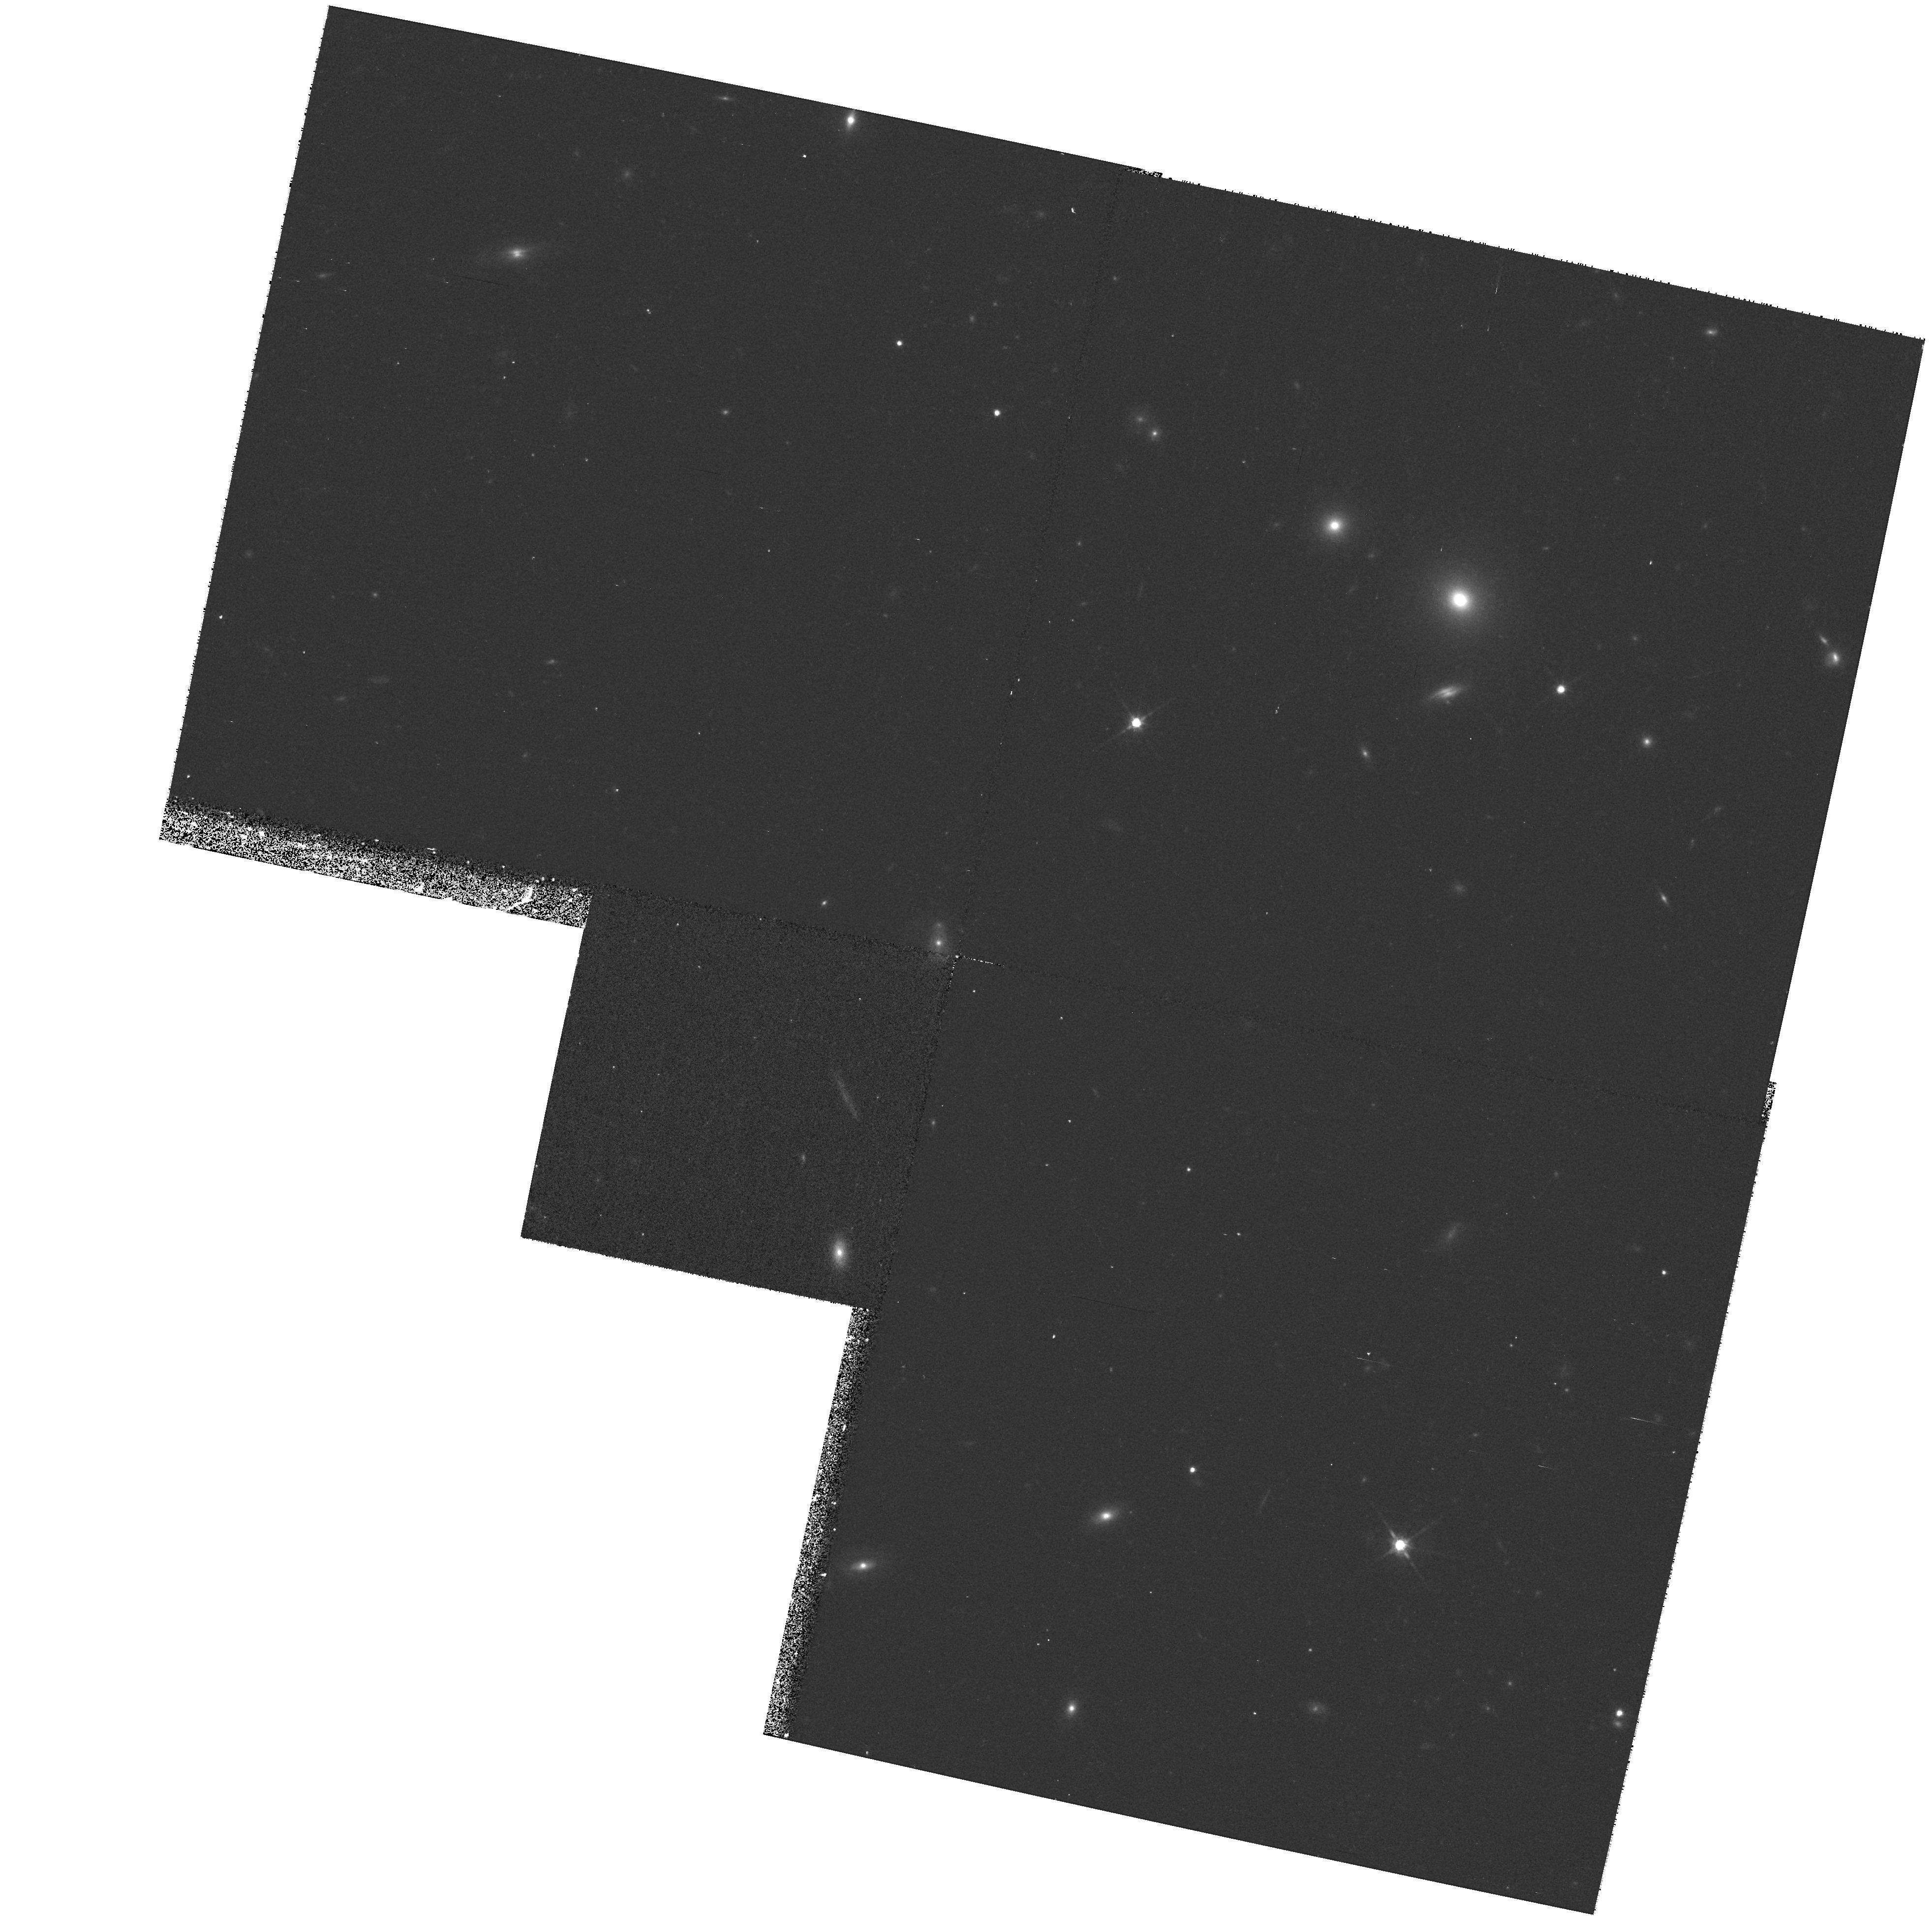
Target: GAL-CLUS-092403+370448. Instrument: WFPC2/PC. Filter: F814W. Exposure: 17 min. Observation ID: hst_8230_25_wfpc2_pc_f814w_u5c525

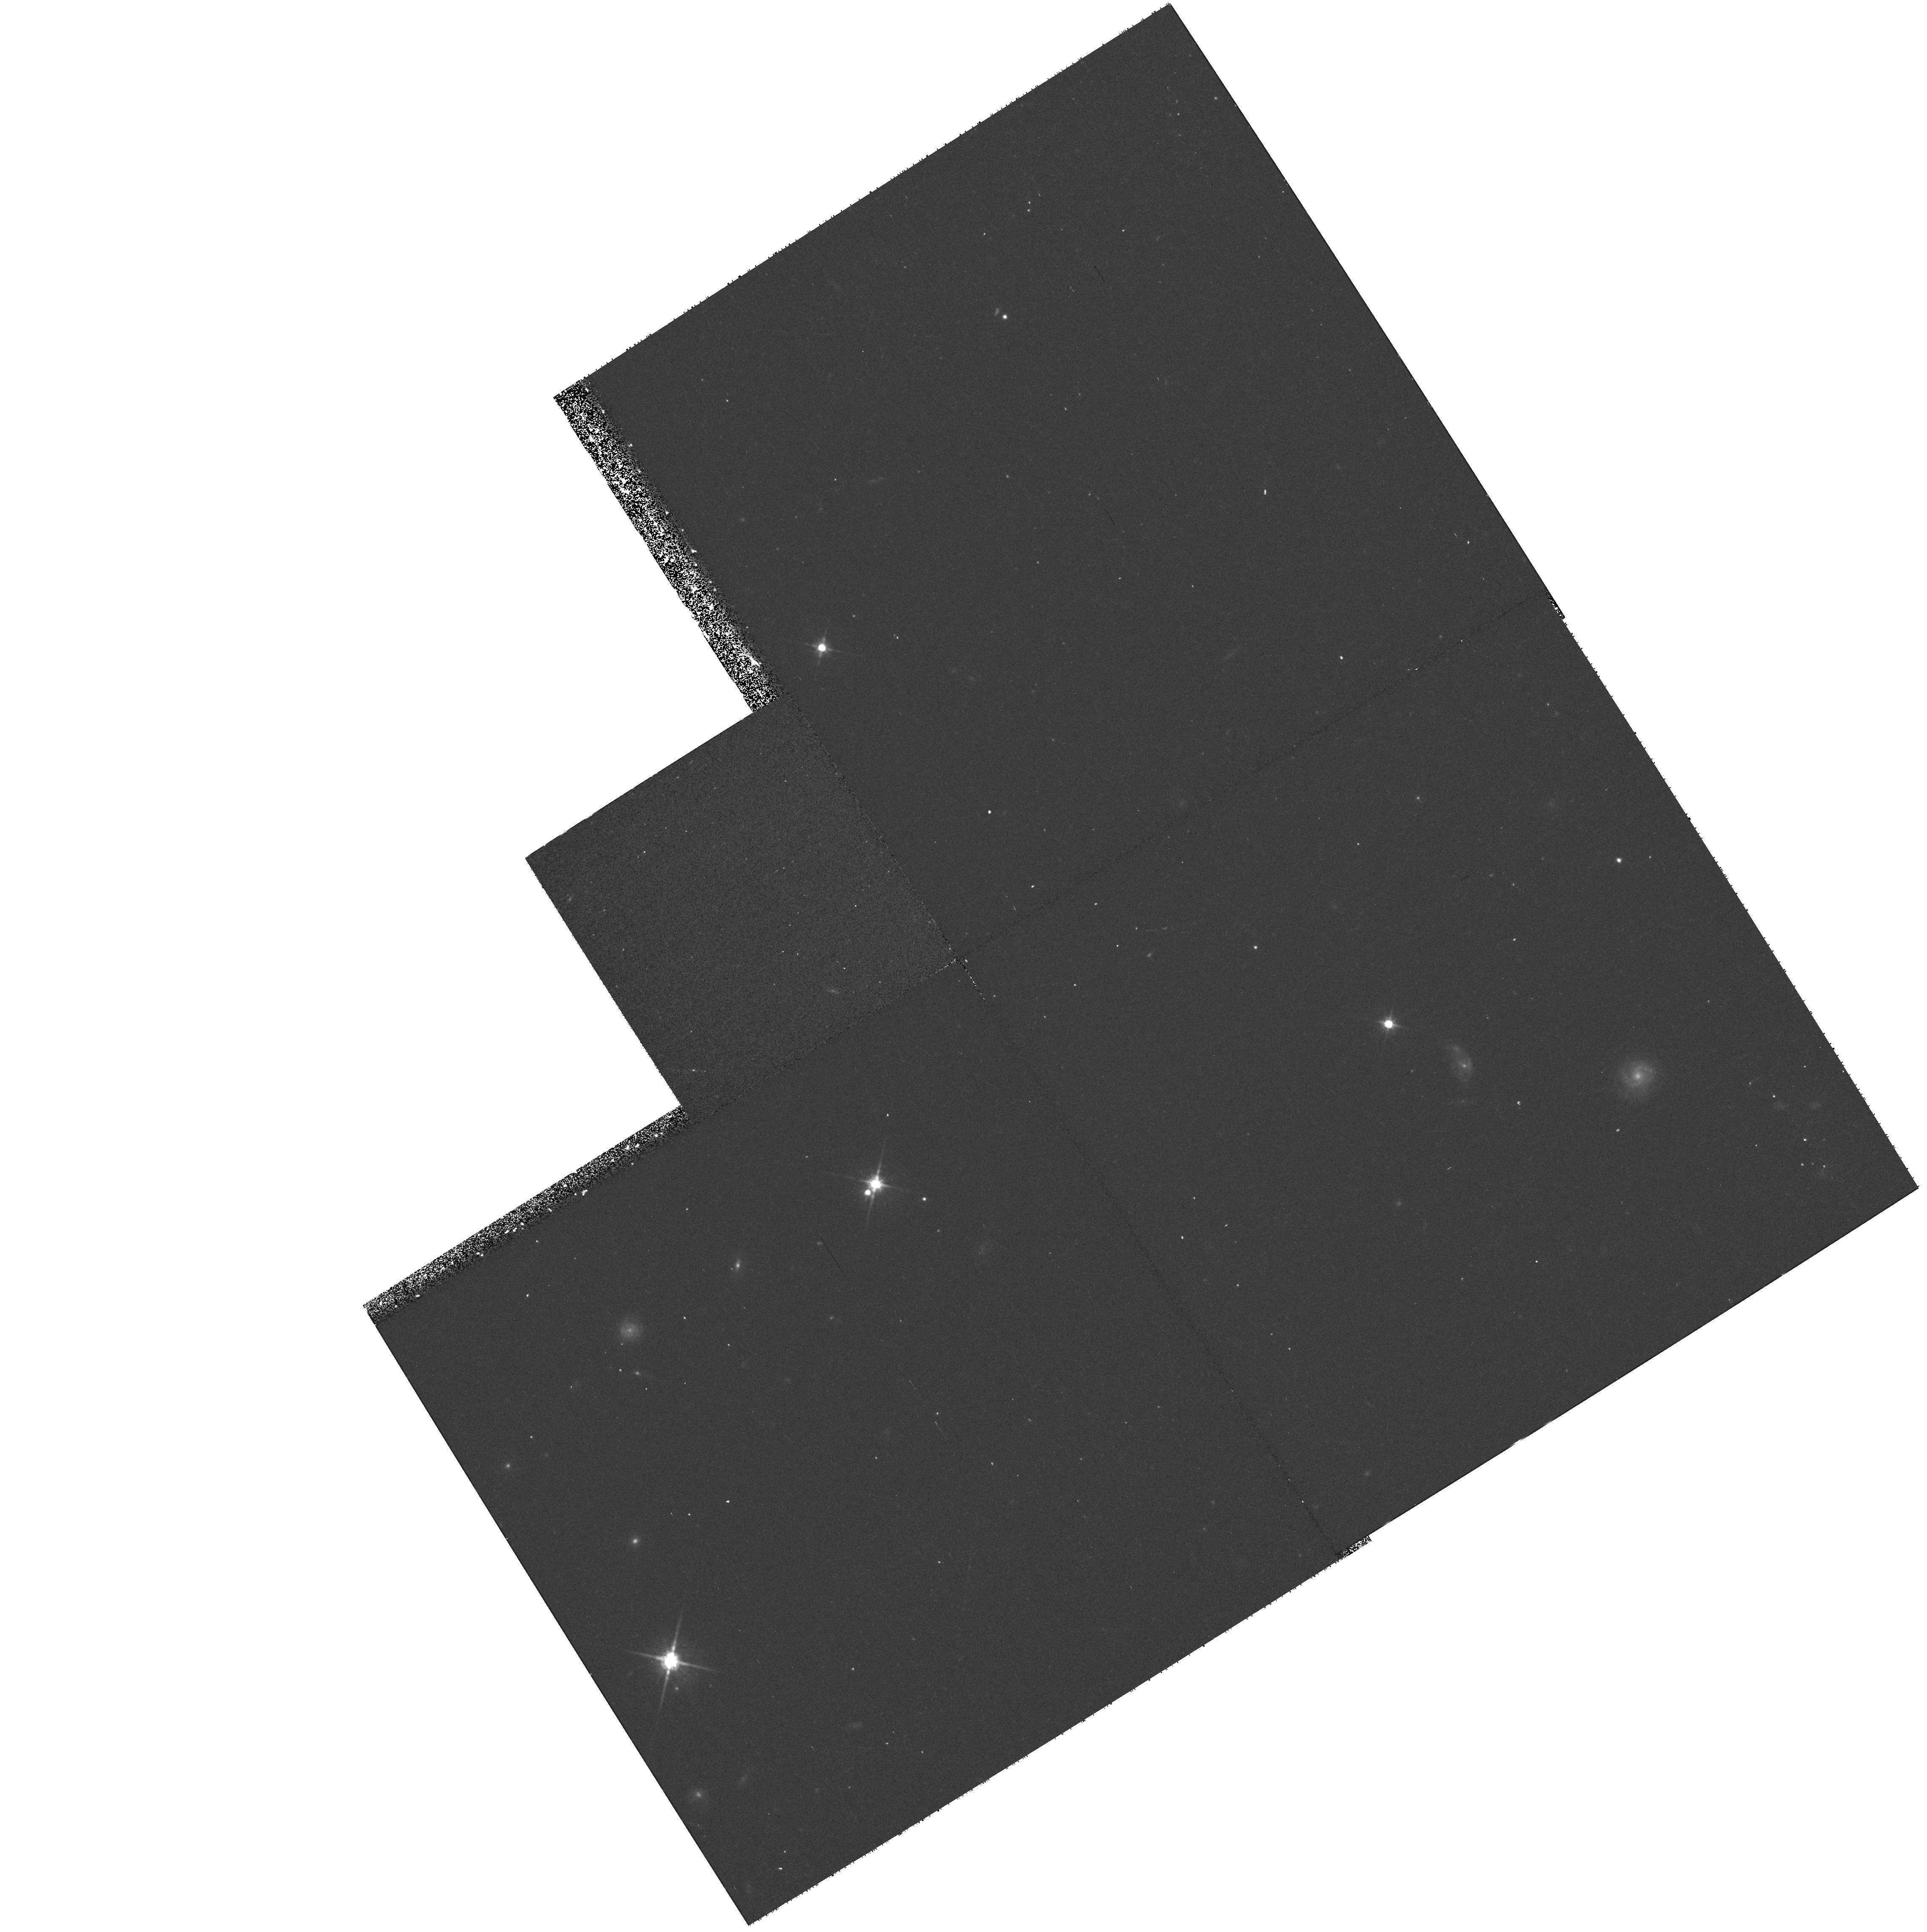
Target: GAL-CLUS-022613+003824. Instrument: WFPC2/PC. Filter: F814W. Exposure: 17 min. Observation ID: hst_8230_20_wfpc2_pc_f814w_u5c520

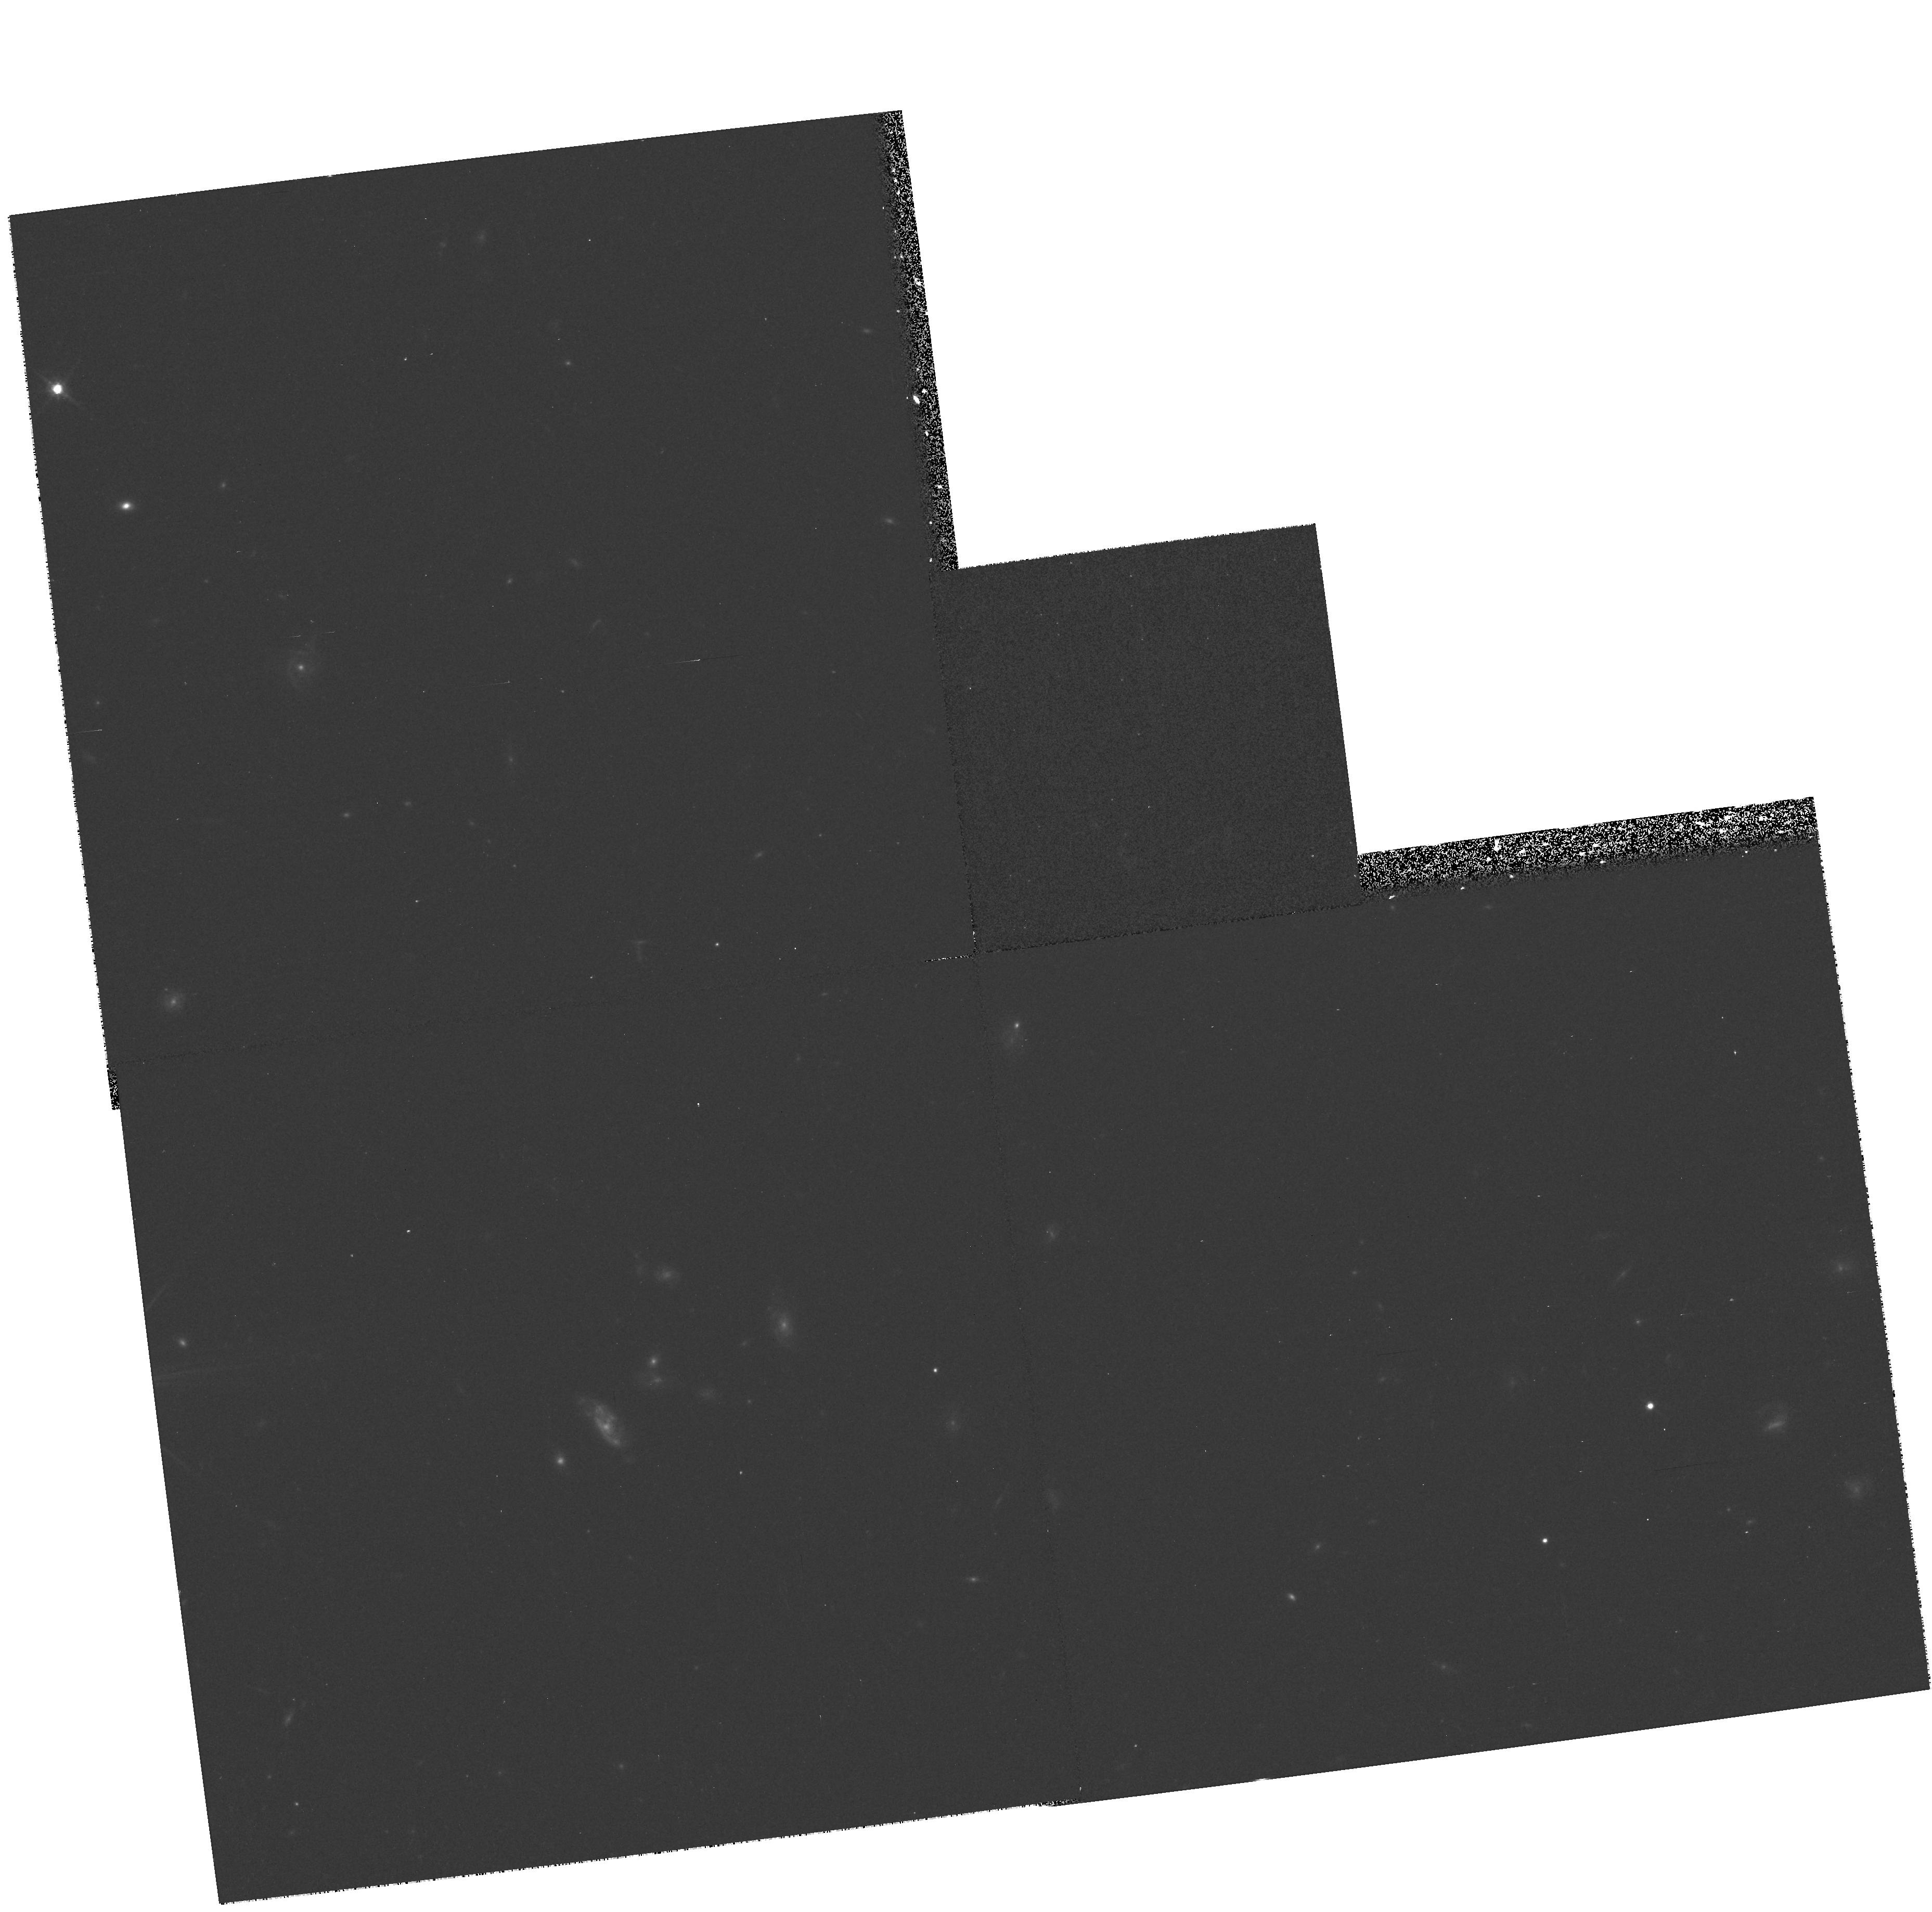
Target: GAL-CLUS-022523+000710. Instrument: WFPC2/PC. Filter: F814W. Exposure: 17 min. Observation ID: hst_8230_04_wfpc2_pc_f814w_u5c504

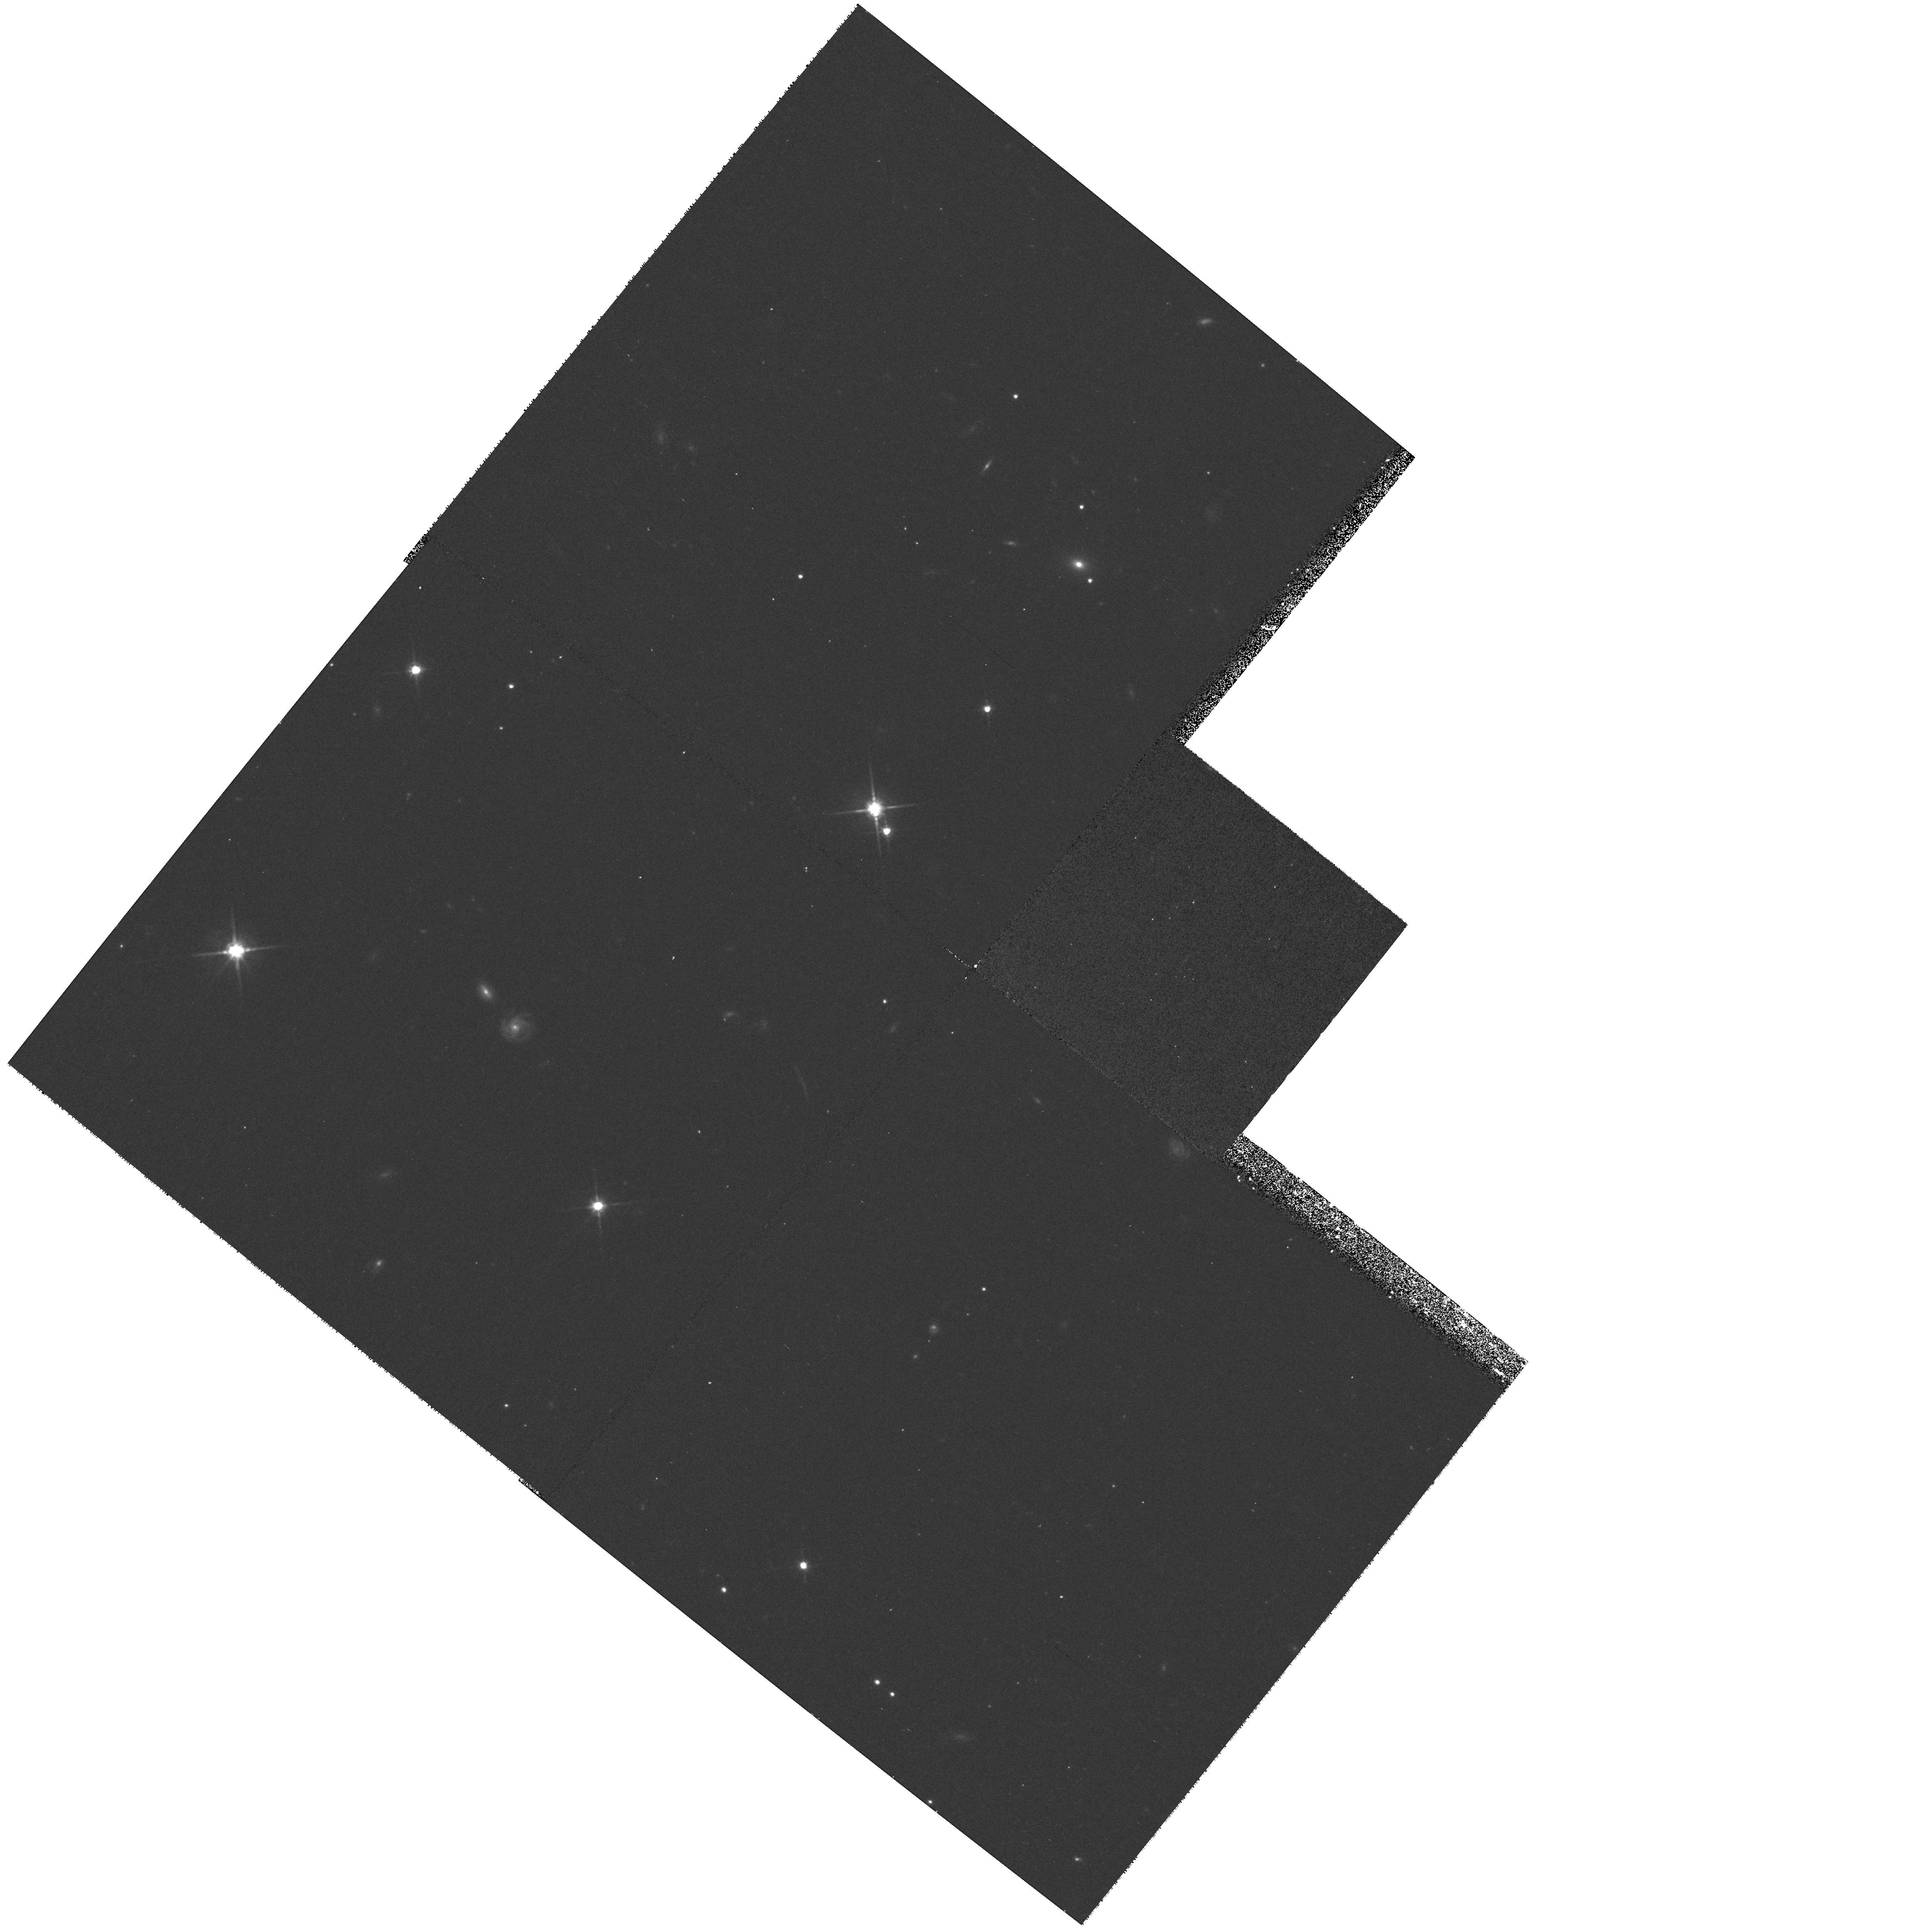
Target: GAL-CLUS-145006+091154. Instrument: WFPC2/PC. Filter: F814W. Exposure: 17 min. Observation ID: hst_8230_52_wfpc2_pc_f814w_u5c552

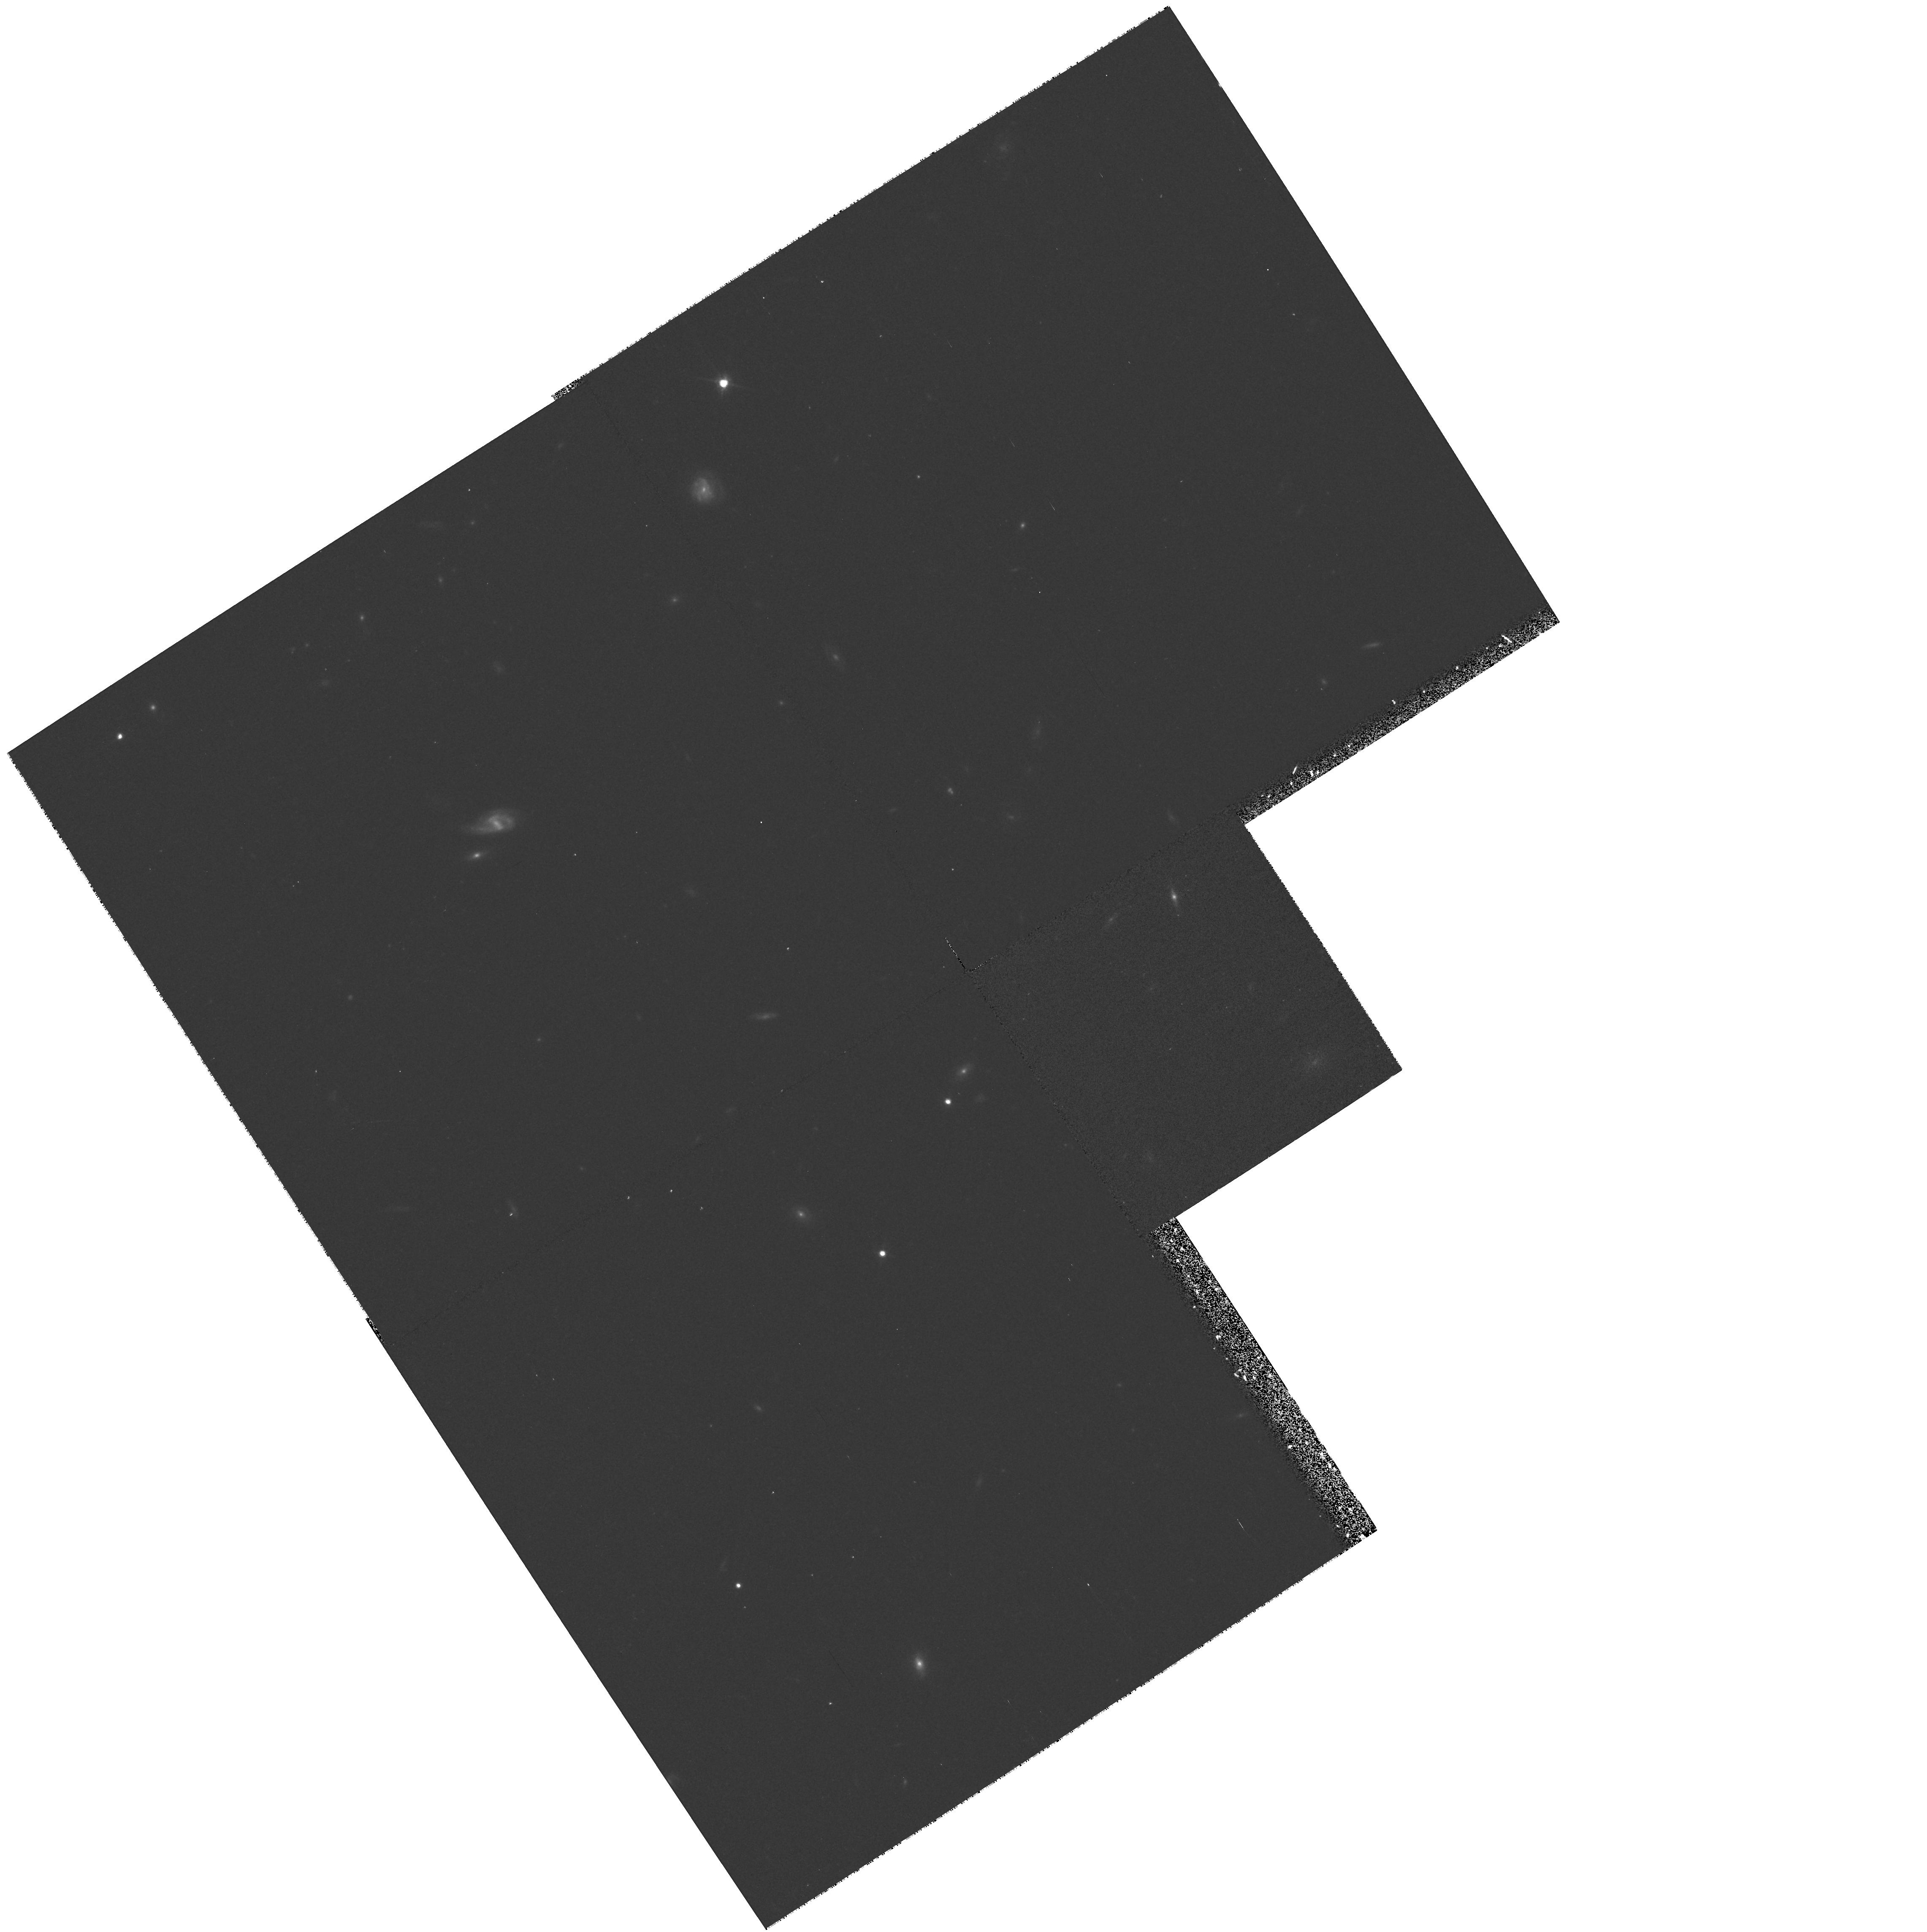
Target: GAL-CLUS-022554+002535. Instrument: WFPC2/PC. Filter: F814W. Exposure: 17 min. Observation ID: hst_8230_03_wfpc2_pc_f814w_u5c503

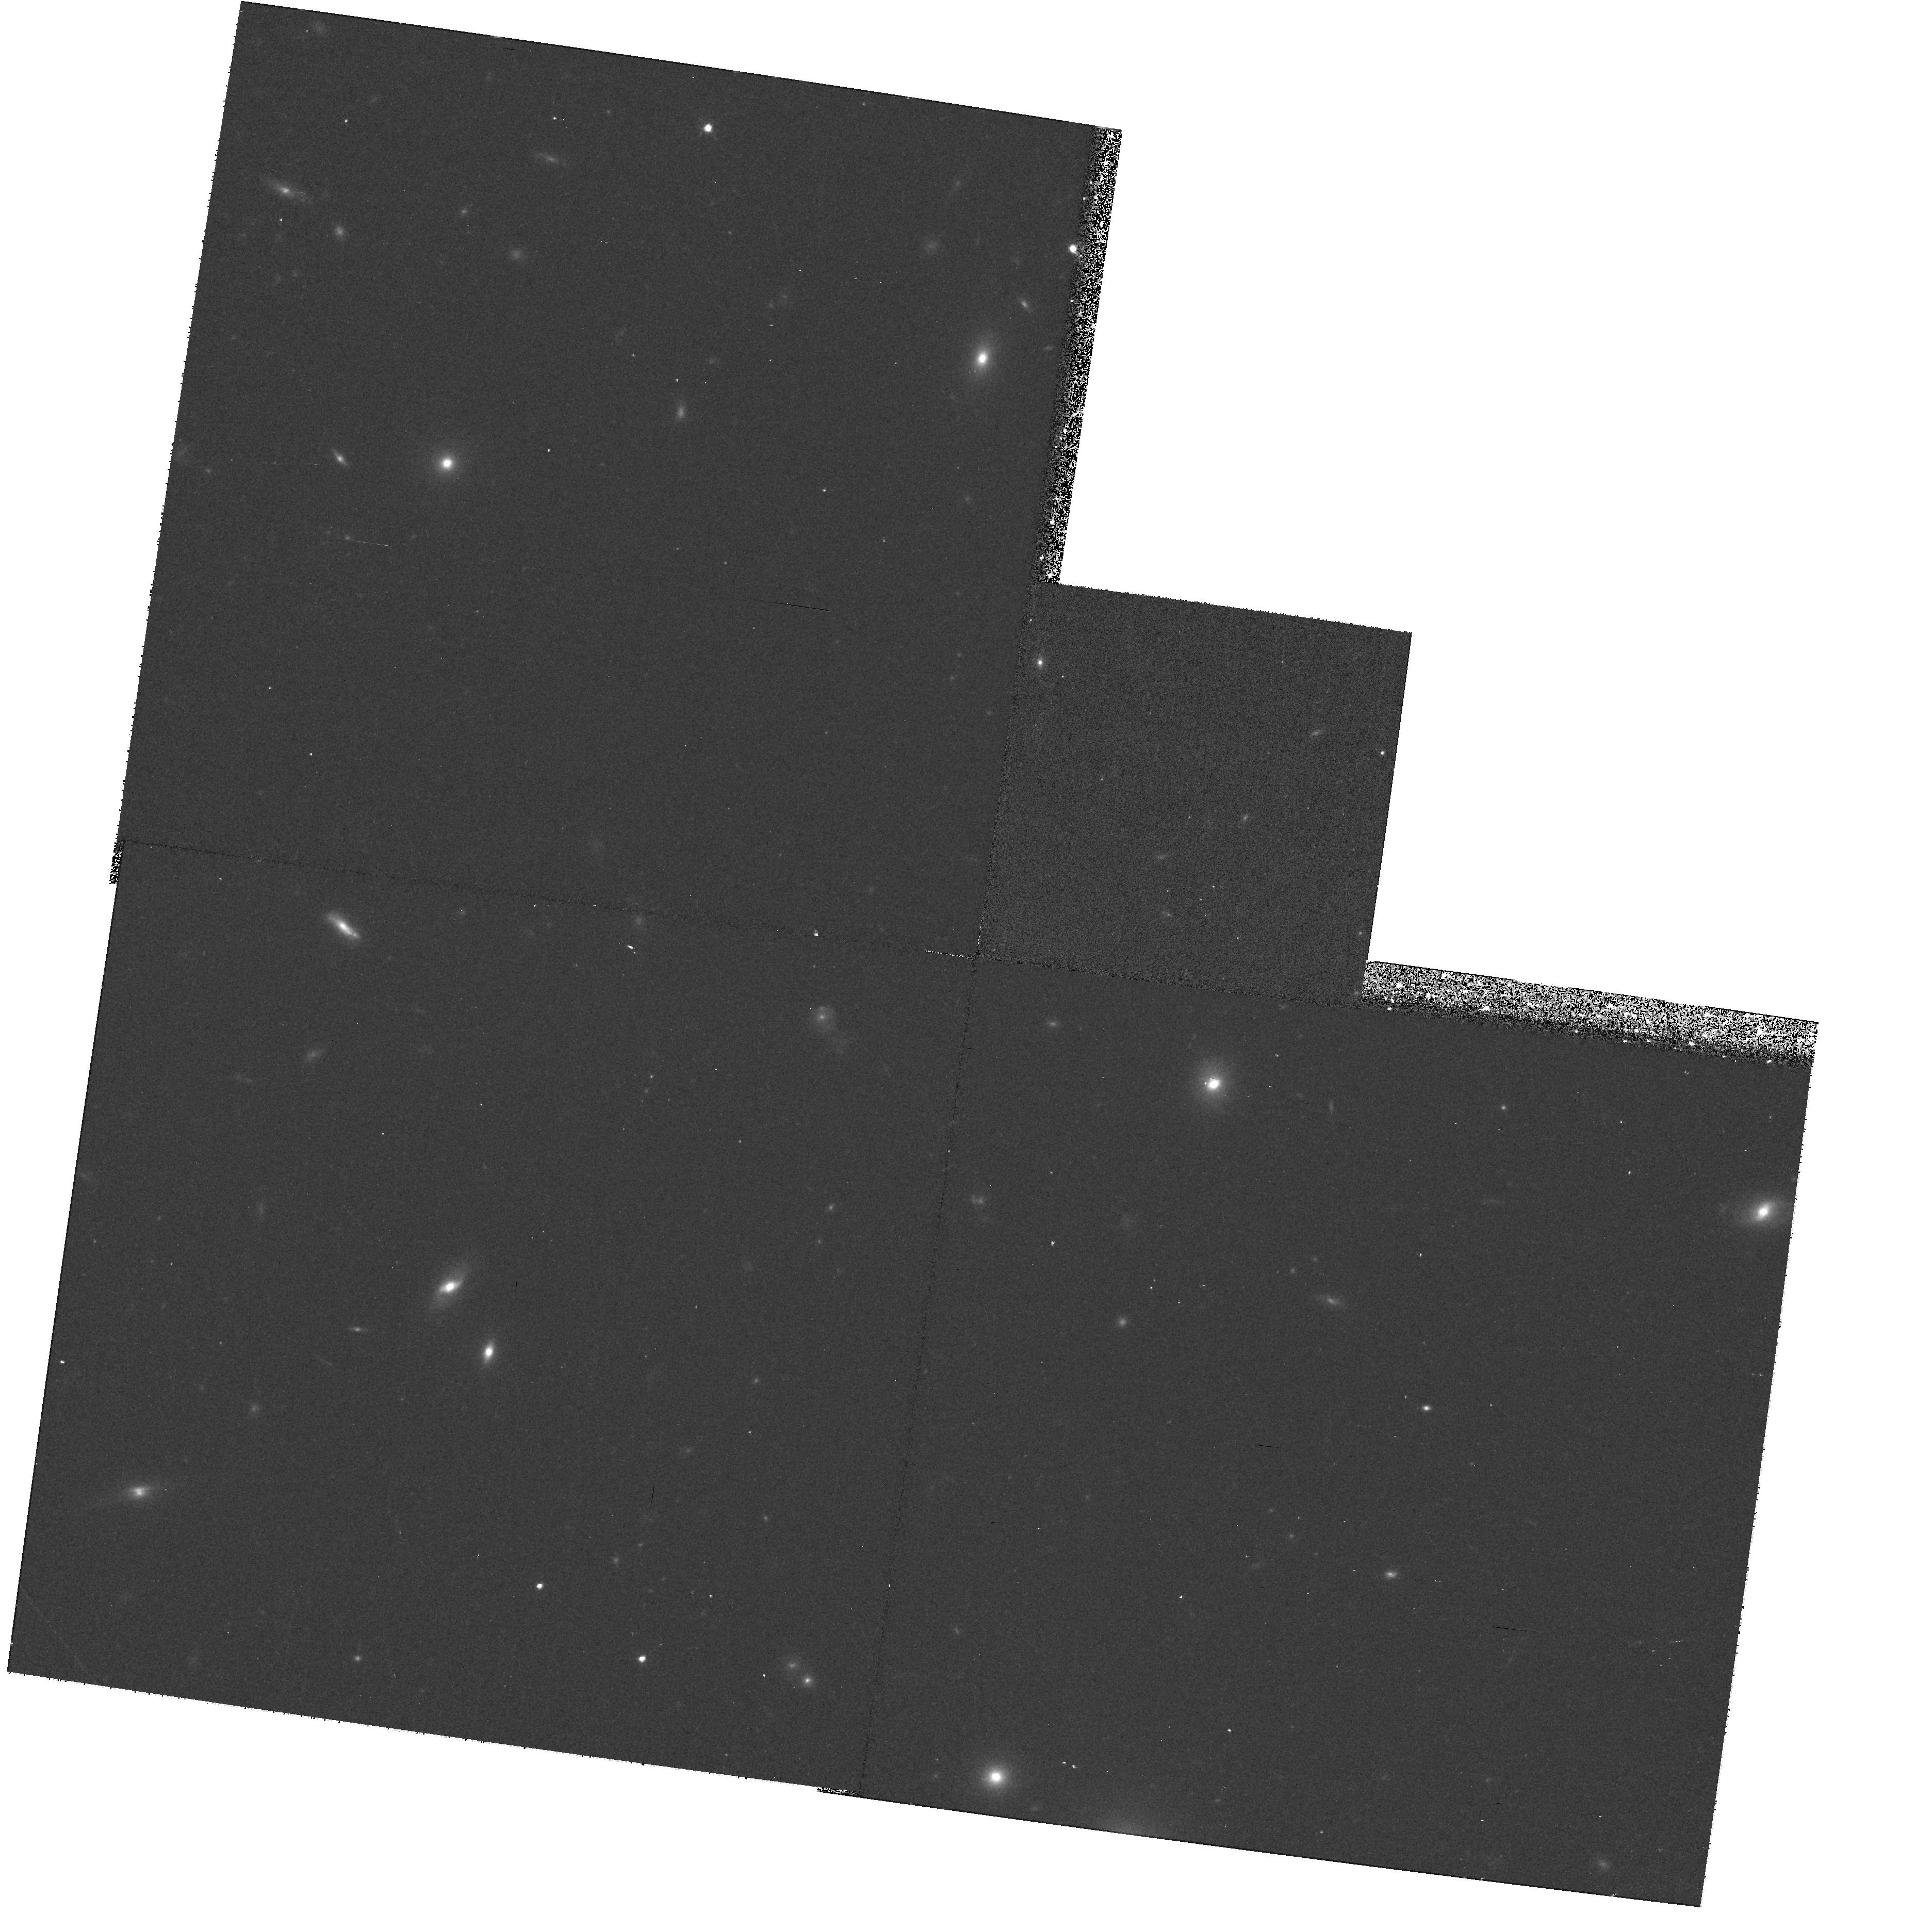
Target: GAL-CLUS-092408+370539. Instrument: WFPC2/PC. Filter: F814W. Exposure: 17 min. Observation ID: hst_8230_30_wfpc2_pc_f814w_u5c530

Snapshot Survey of Dynamically Close Galaxy Pairs from z=0.1 to z=0.5 (PI: Patton, David)

We propose to obtain snapshot images of a large, well defined, and dynamically selected sample of close galaxy pairs at moderate redshift. These pairs have been selected from the CNOC2 Field Galaxy Redshift Survey (0.1<z<0.55), the largest such sample available. This pair sample, in combination with a large low-z sample (SSRS2; z<0.1), is being used for a detailed study of galaxy mergers and interactions over the range z=0--0.5. At low redshift, we have established that the majority of SSRS2 pairs satisfying our criteria (projected separation < 20 h^-1 kpc and line-of-sight velocity difference < 500 km/s) are undergoing interactions. We have developed an improved approach to pair statistics that allows us to trace the evolution in the galaxy merger rate with redshift. We intend to use WFPC2 I-band images to identify morphological signs of interactions in 72 moderate-z pairs, thereby determining whether these pairs really are analogous to their local counterparts. In addition, we will investigate how the rate of interactions/mergers is changing with redshift. Finally, these images will allow us to identify a pure sample of interacting galaxies, permitting a detailed analysis of their properties and a direct comparison with field galaxies. This study will provide a much needed link between detailed studies of nearby pairs (e.g., the Antennae) and those at high-z, and it will elucidate the significance of mergers and interactions in the evolution of galaxies.